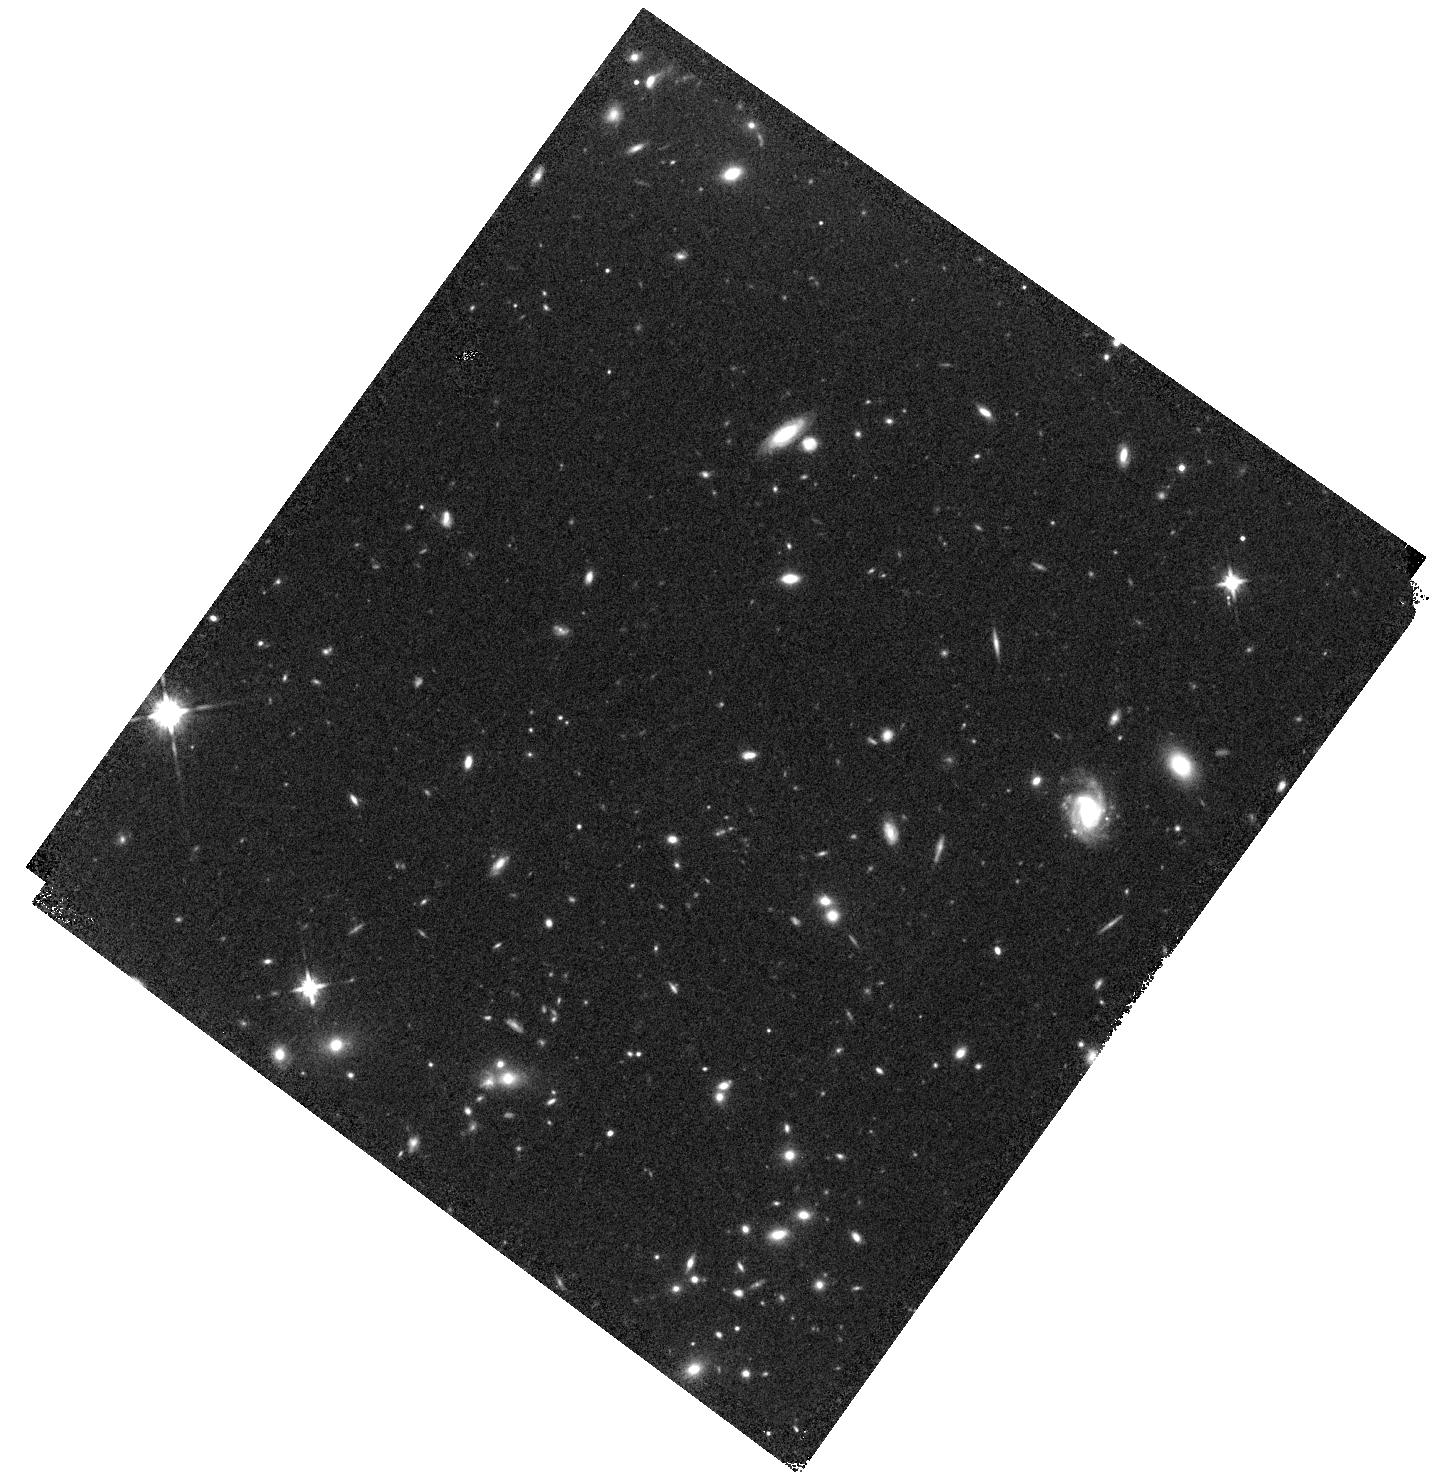
Target: GN1-G141
Instrument: WFC3/IR
Filter: F140W
Exposure: 9 min
Observation ID: hst_15187_03_wfc3_ir_f140w_idn603

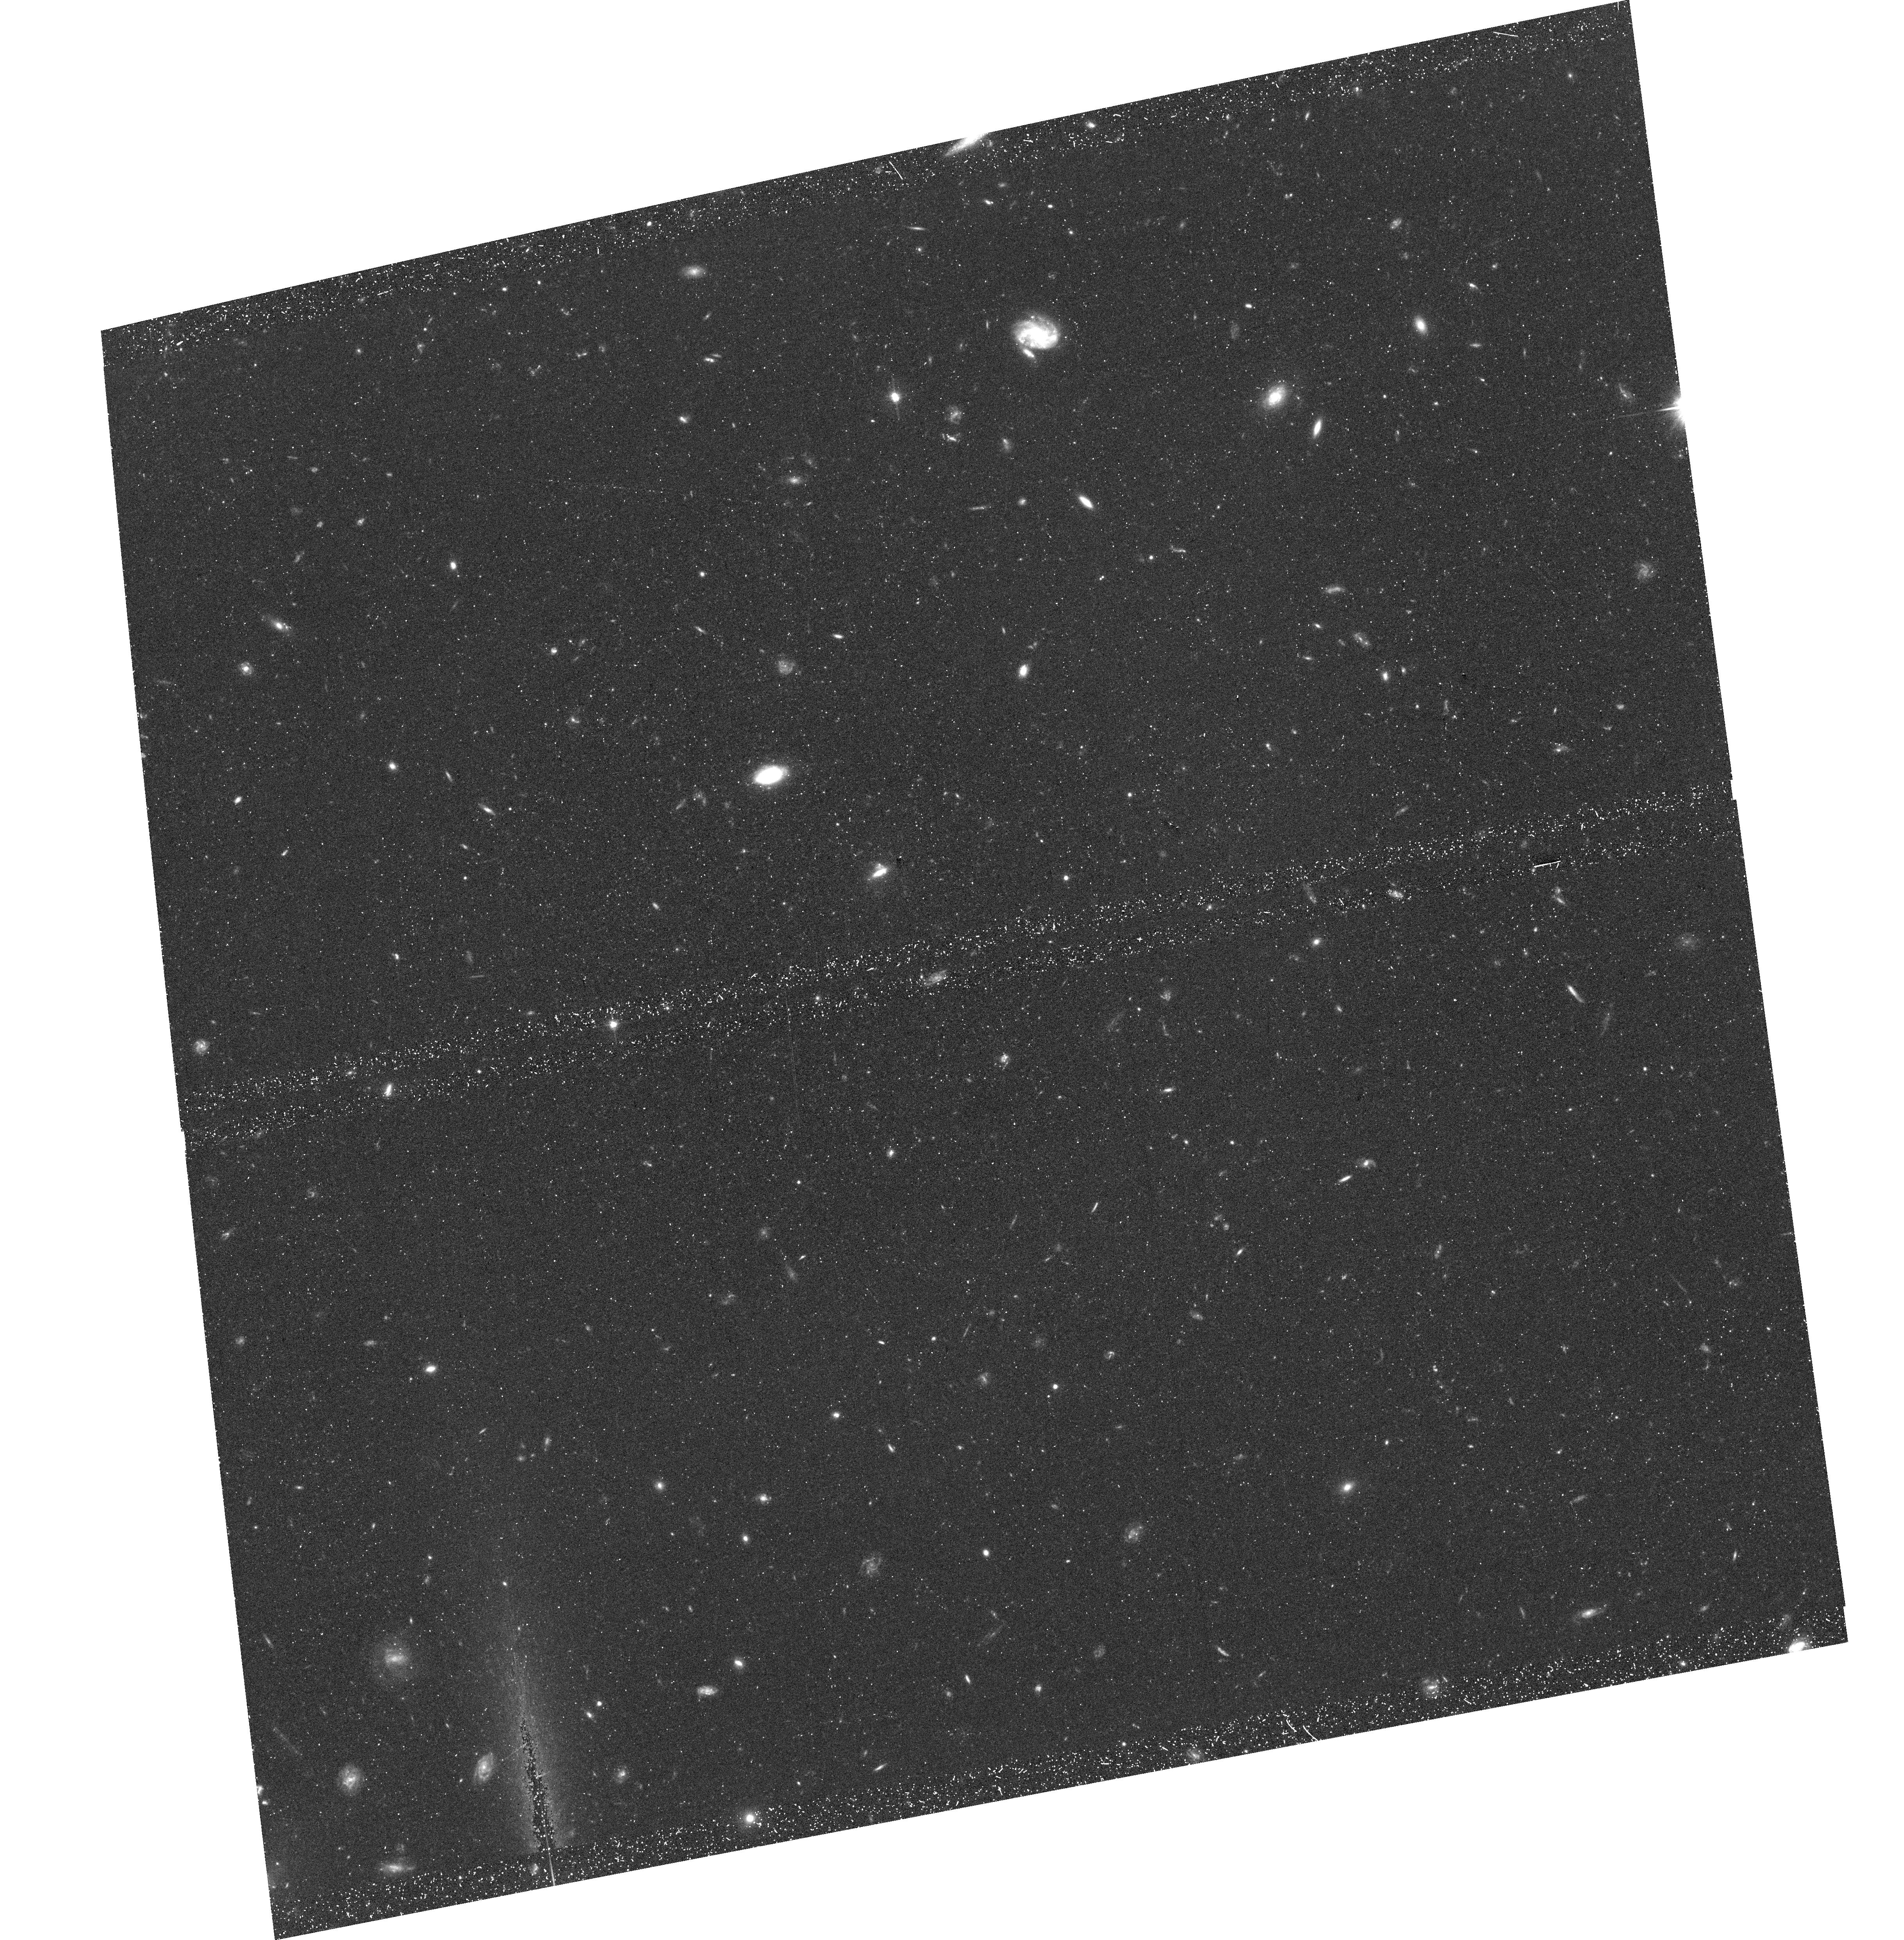
Target: field at RA 188.987°, Dec 62.232°
Instrument: ACS/WFC
Filter: F606W
Exposure: 44 min
Observation ID: hst_15187_03_acs_wfc_f606w_jdn603

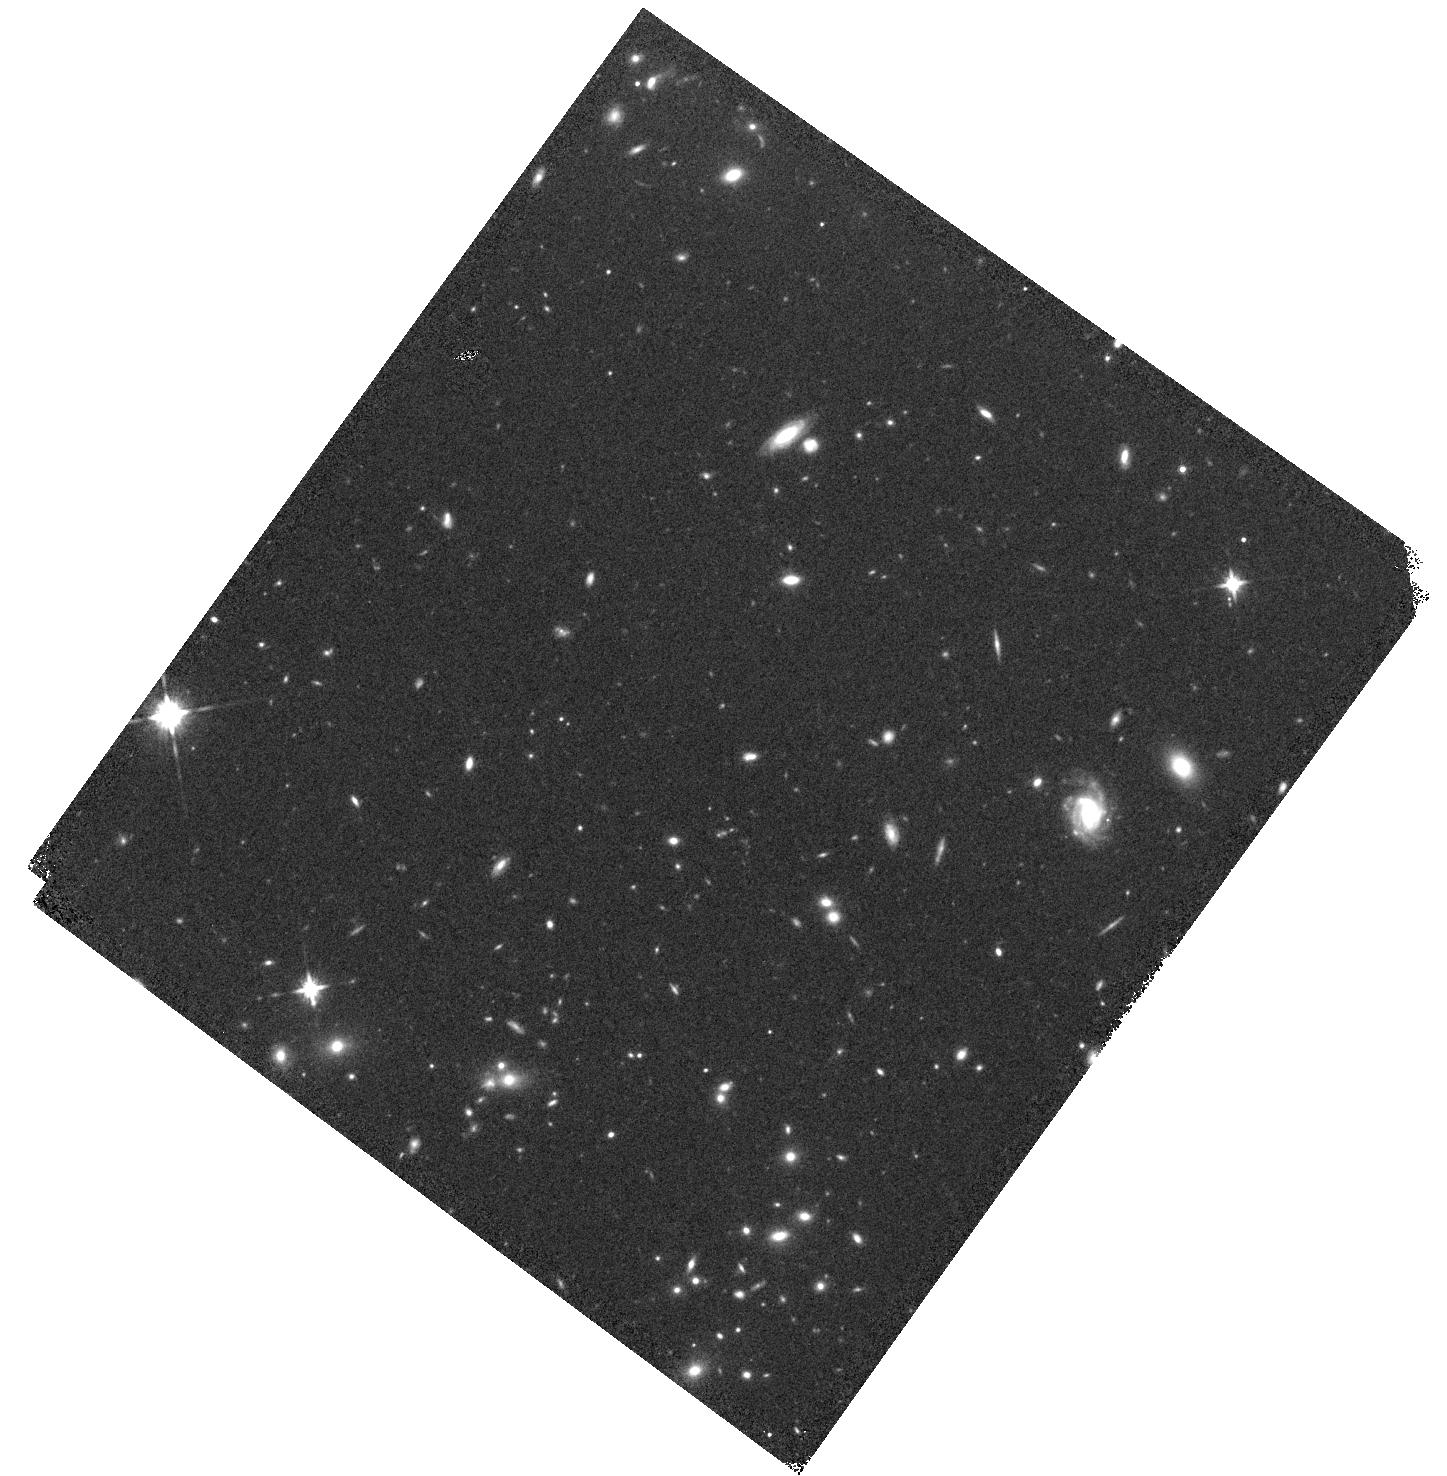
Target: GN1-G141
Instrument: WFC3/IR
Filter: F140W
Exposure: 9 min
Observation ID: hst_15187_04_wfc3_ir_f140w_idn604

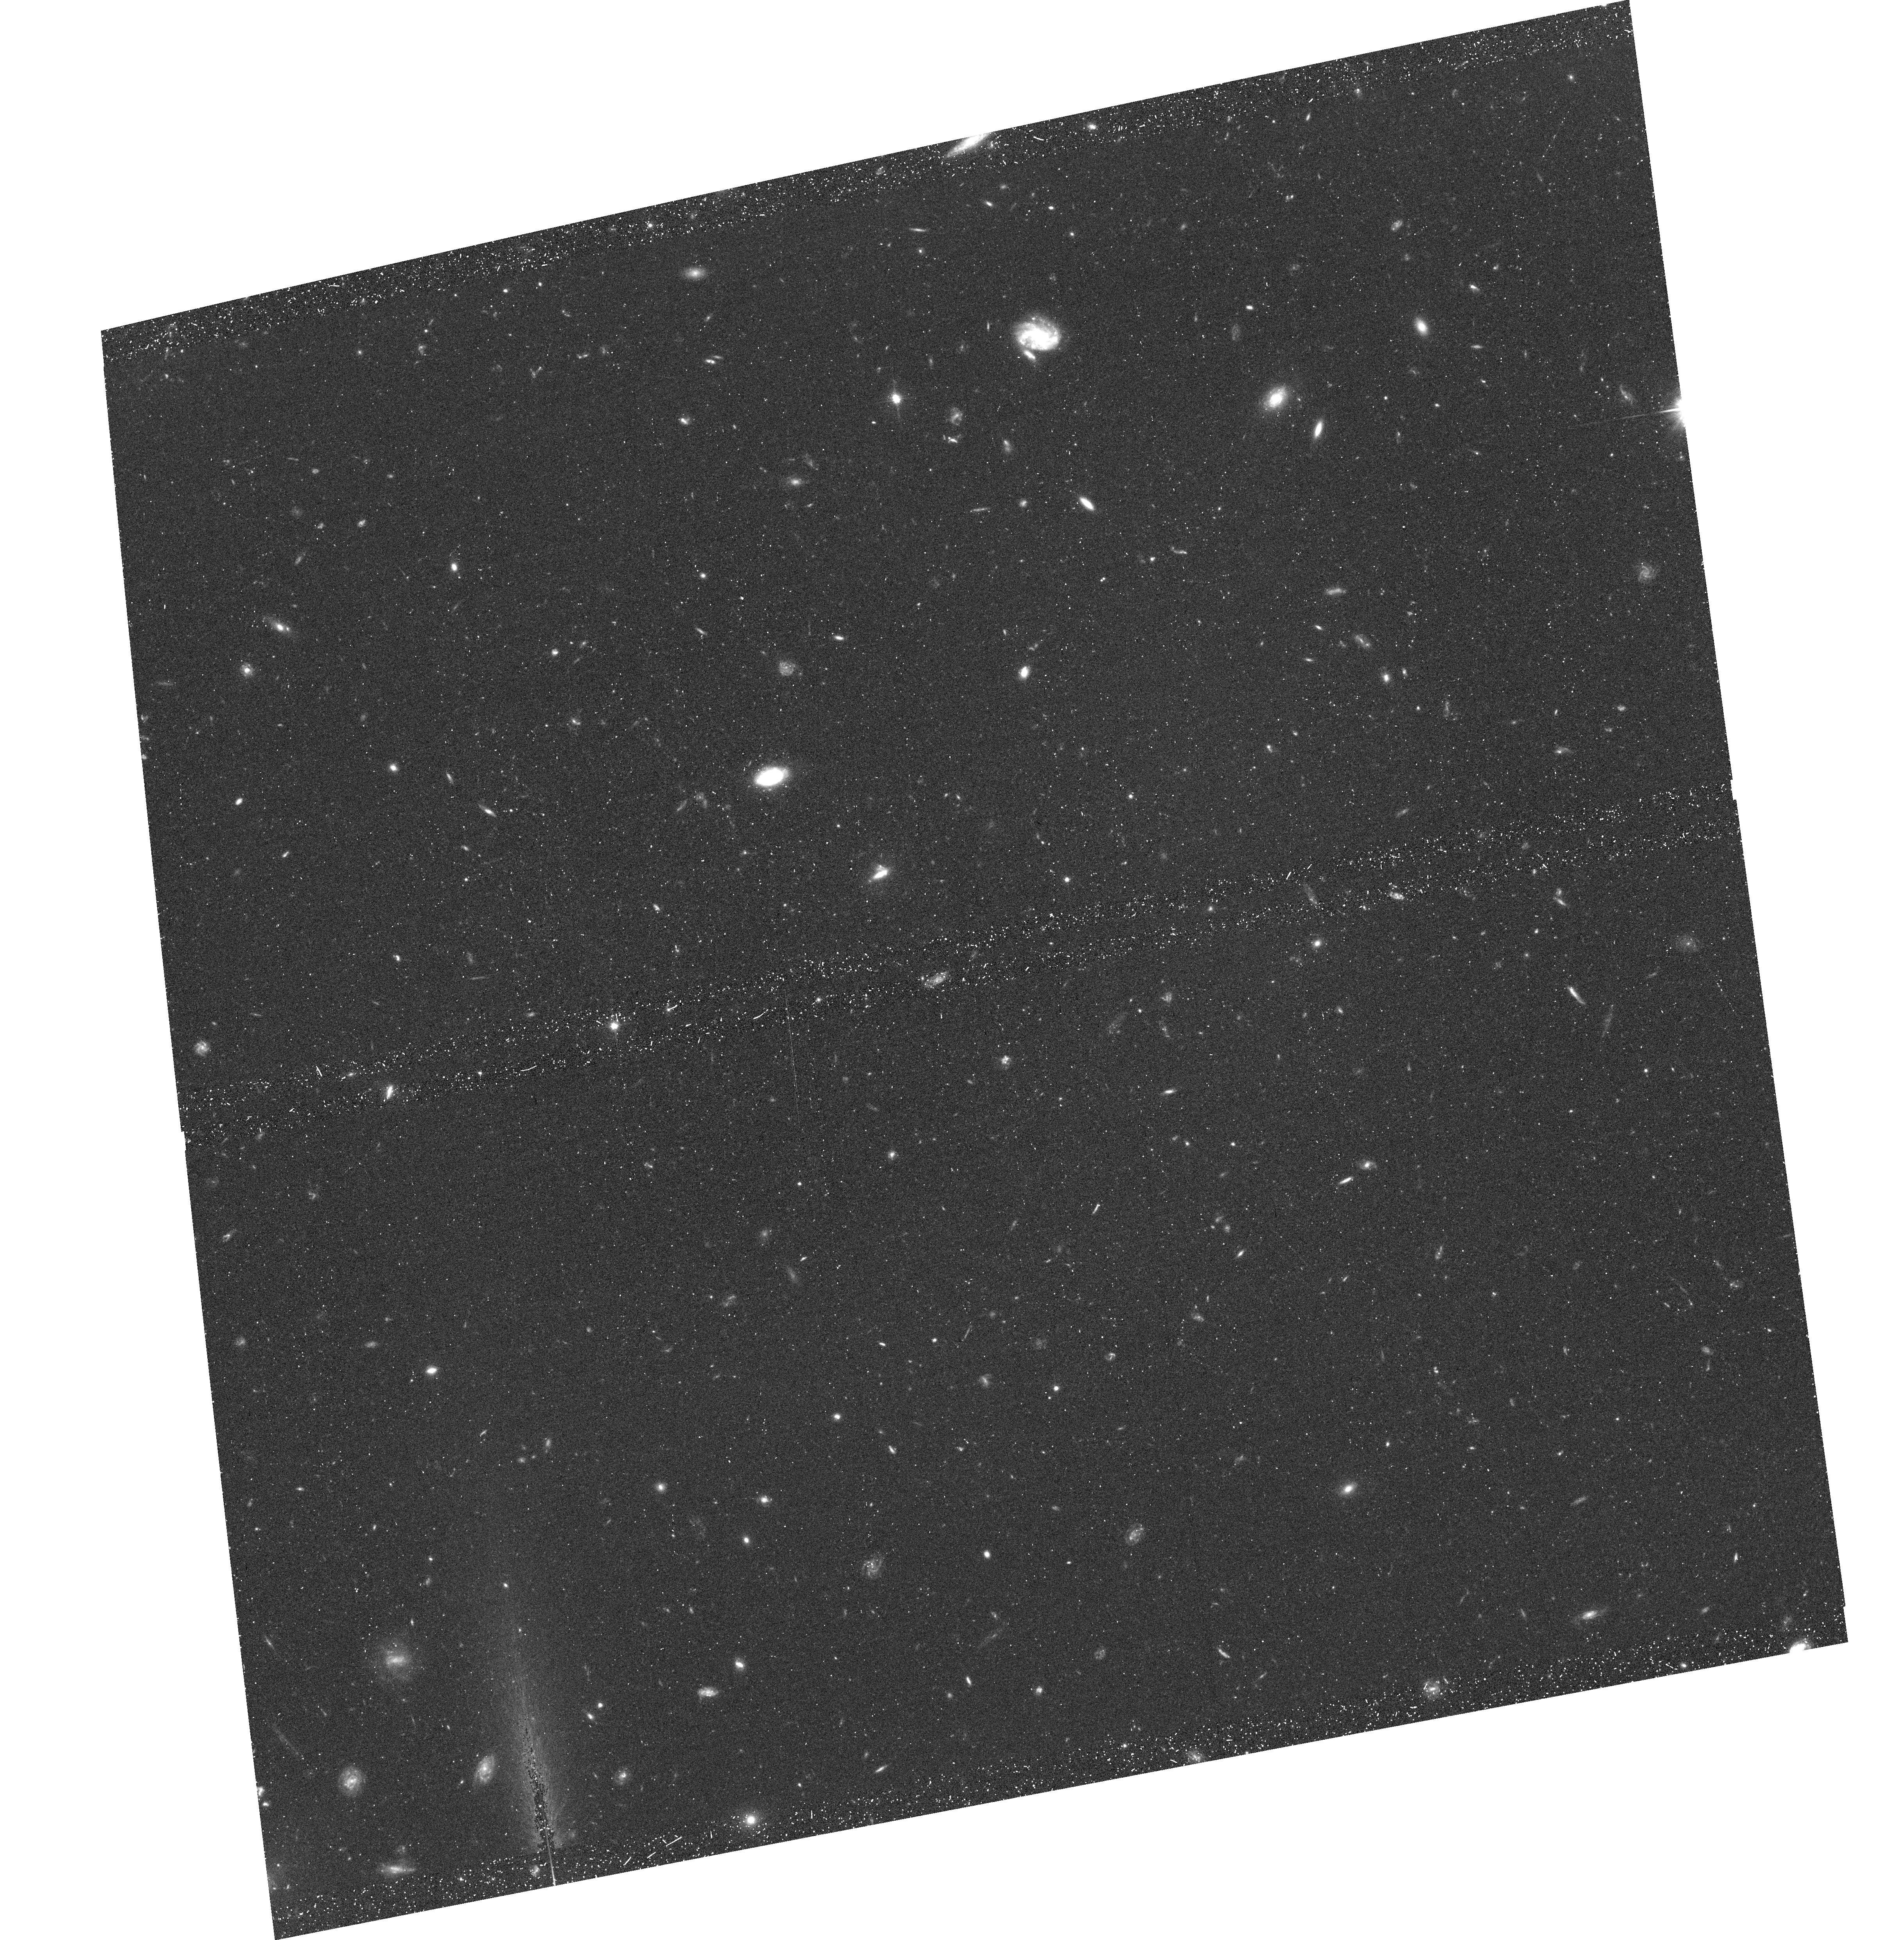
Target: field at RA 188.987°, Dec 62.232°
Instrument: ACS/WFC
Filter: F606W
Exposure: 44 min
Observation ID: hst_15187_04_acs_wfc_f606w_jdn604

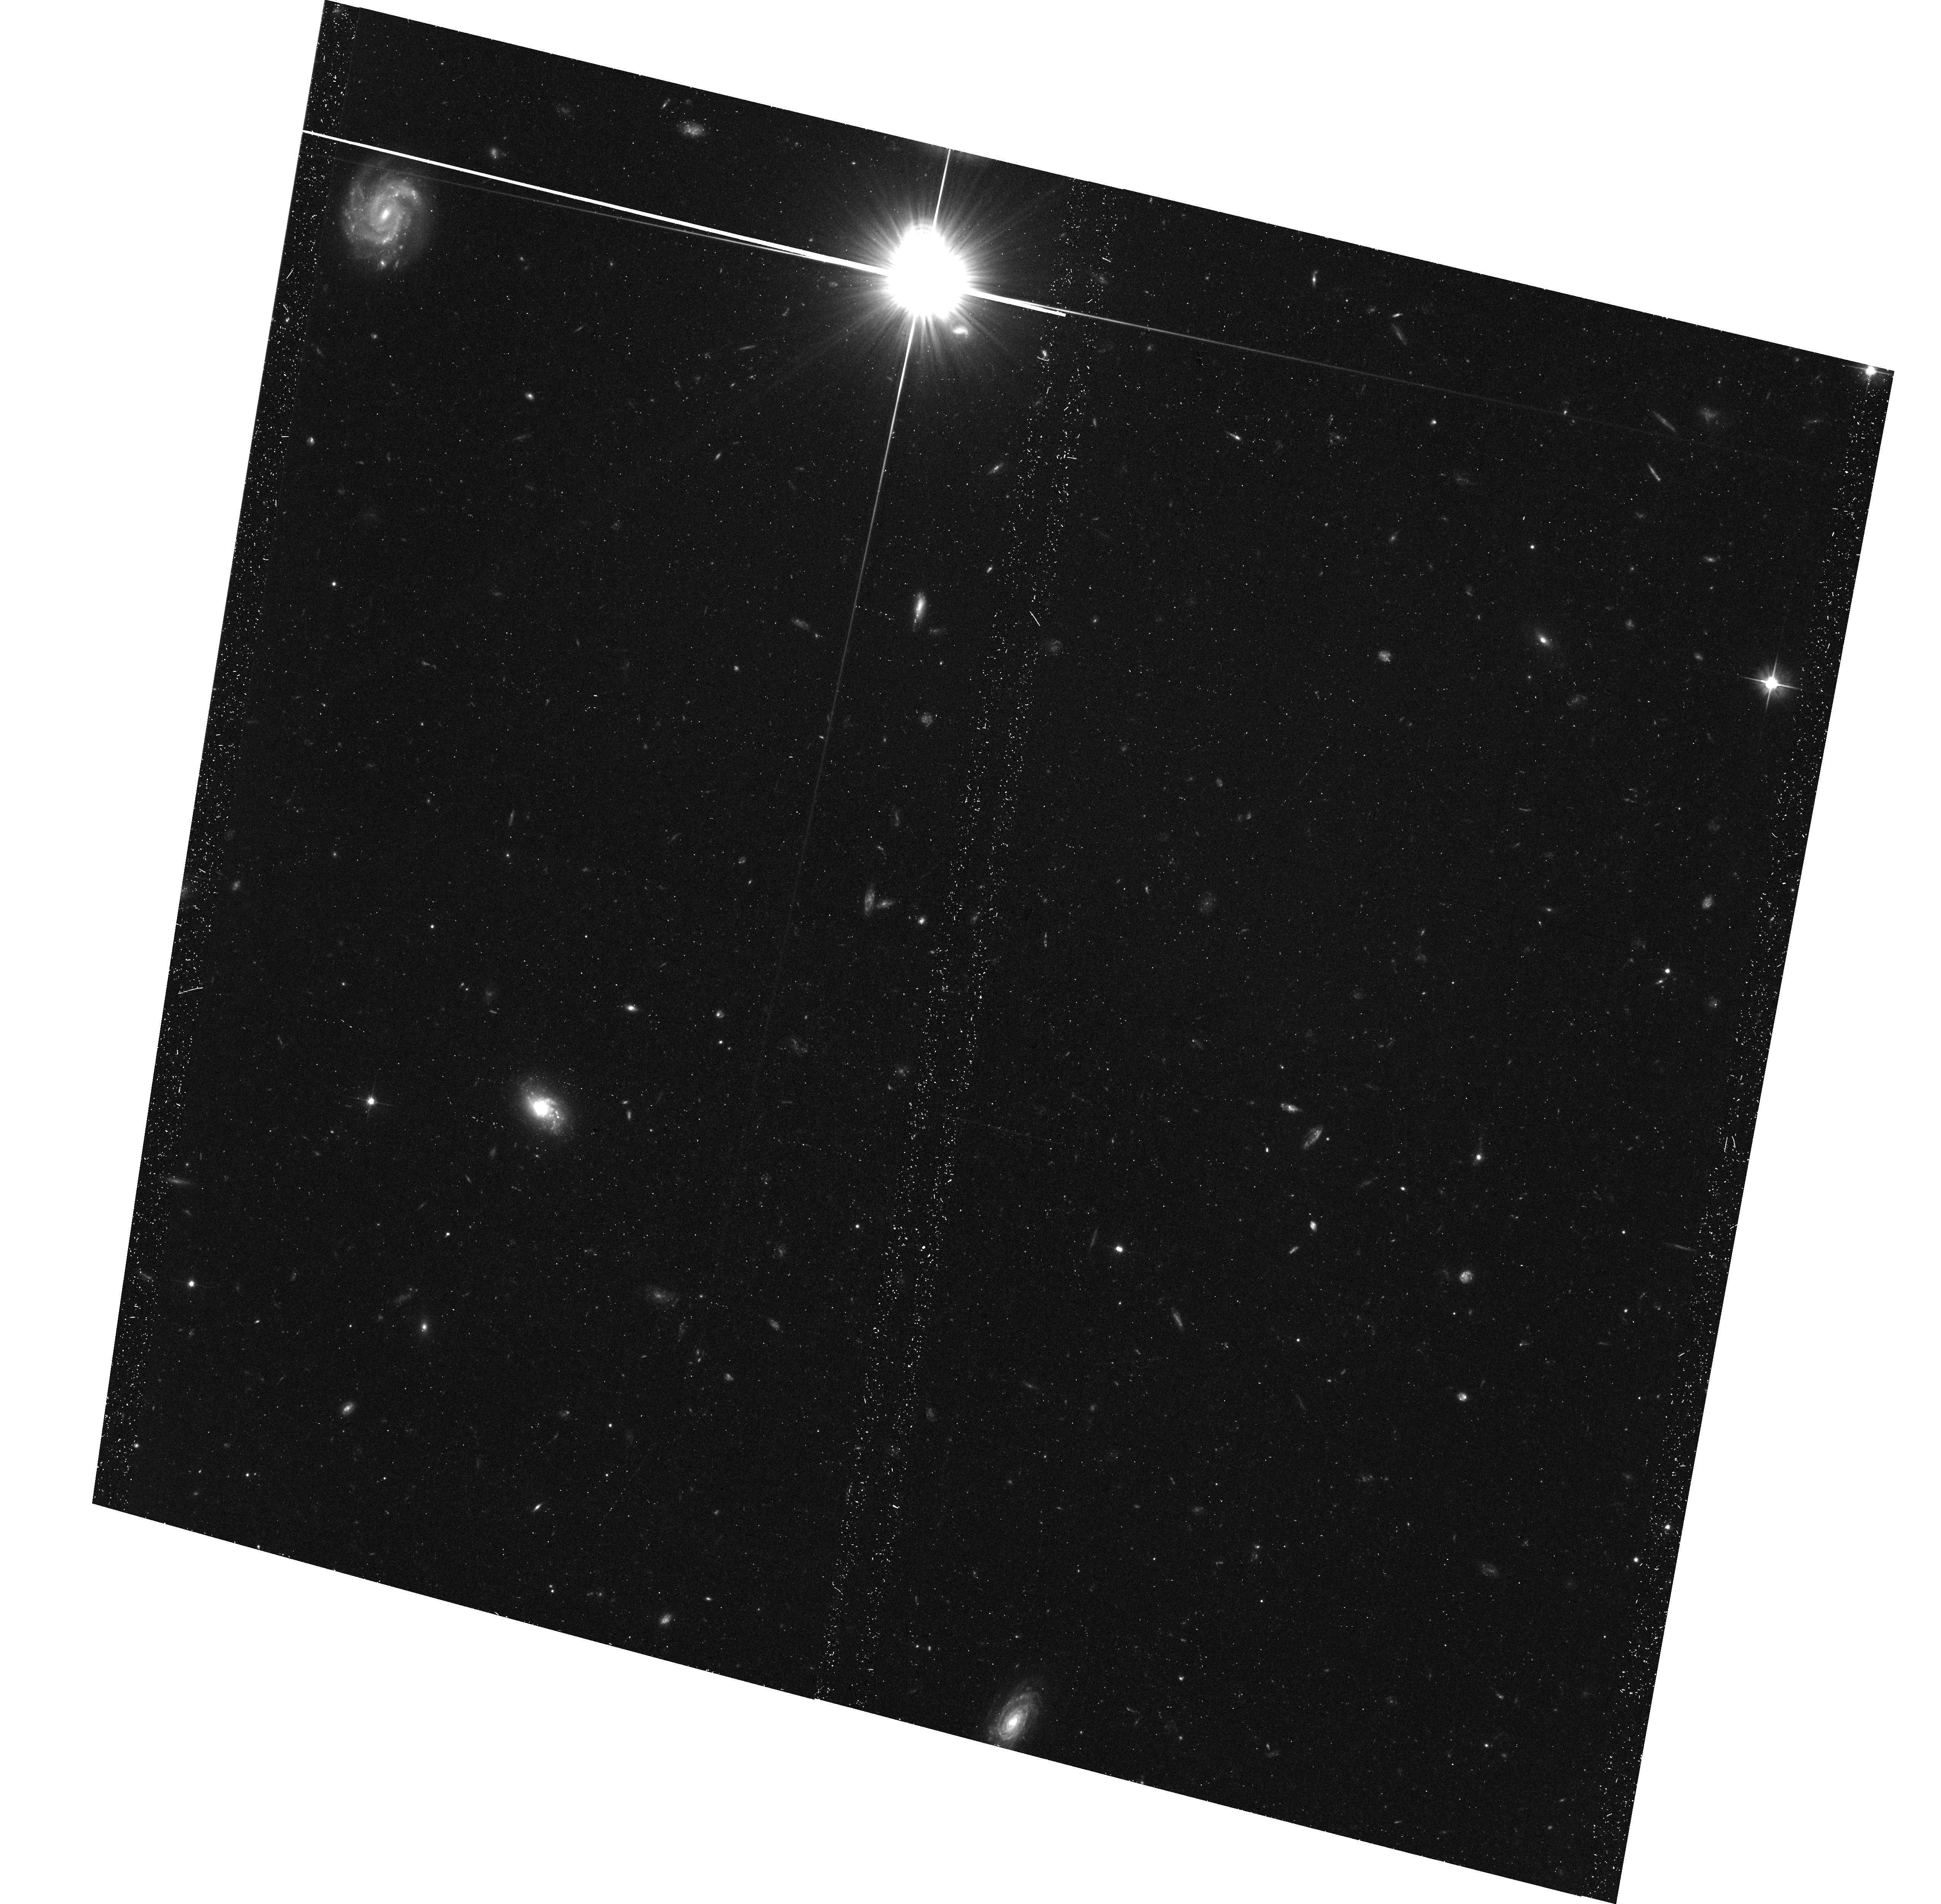
Target: GN1-G141
Instrument: ACS/WFC
Filter: F606W
Exposure: 49 min
Observation ID: hst_15187_01_acs_wfc_f606w_jdn601

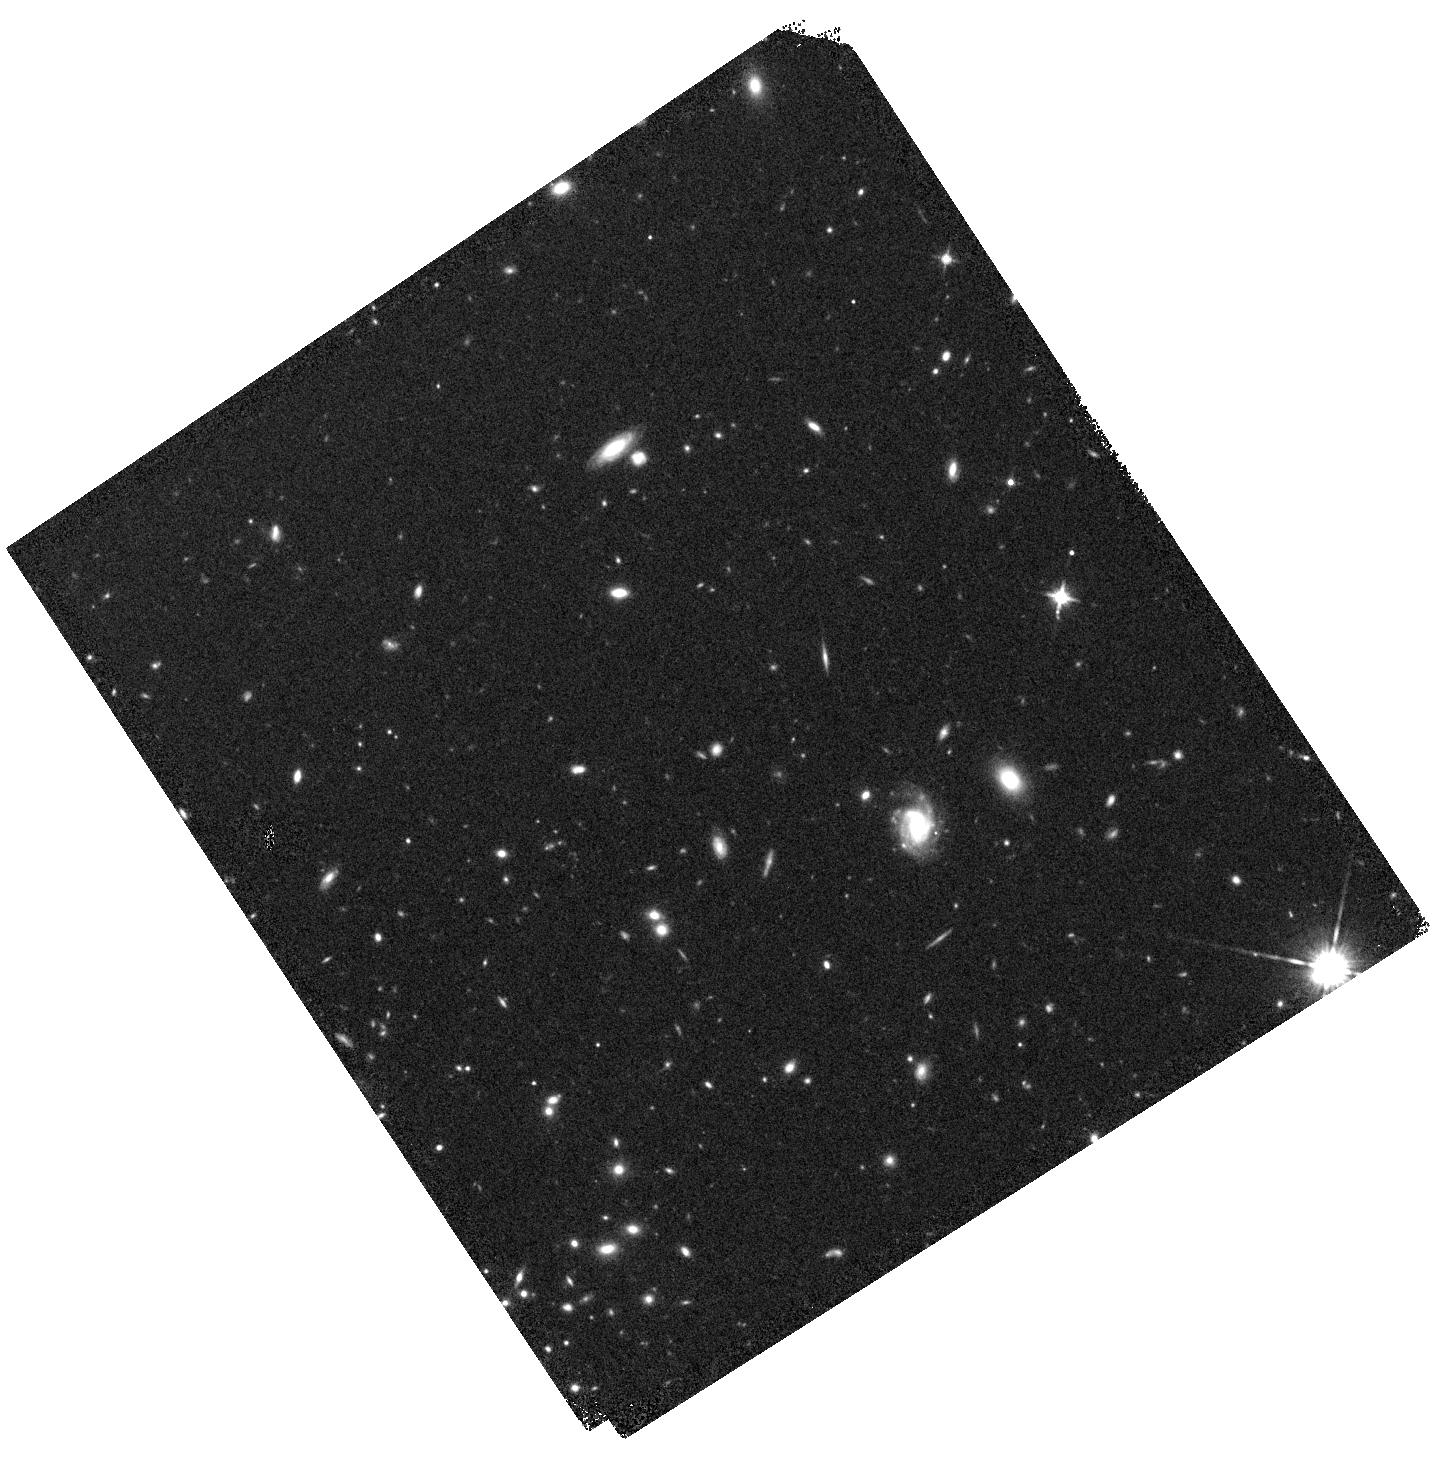
Target: GN1-G141
Instrument: WFC3/IR
Filter: F140W
Exposure: 9 min
Observation ID: hst_15187_02_wfc3_ir_f140w_idn602

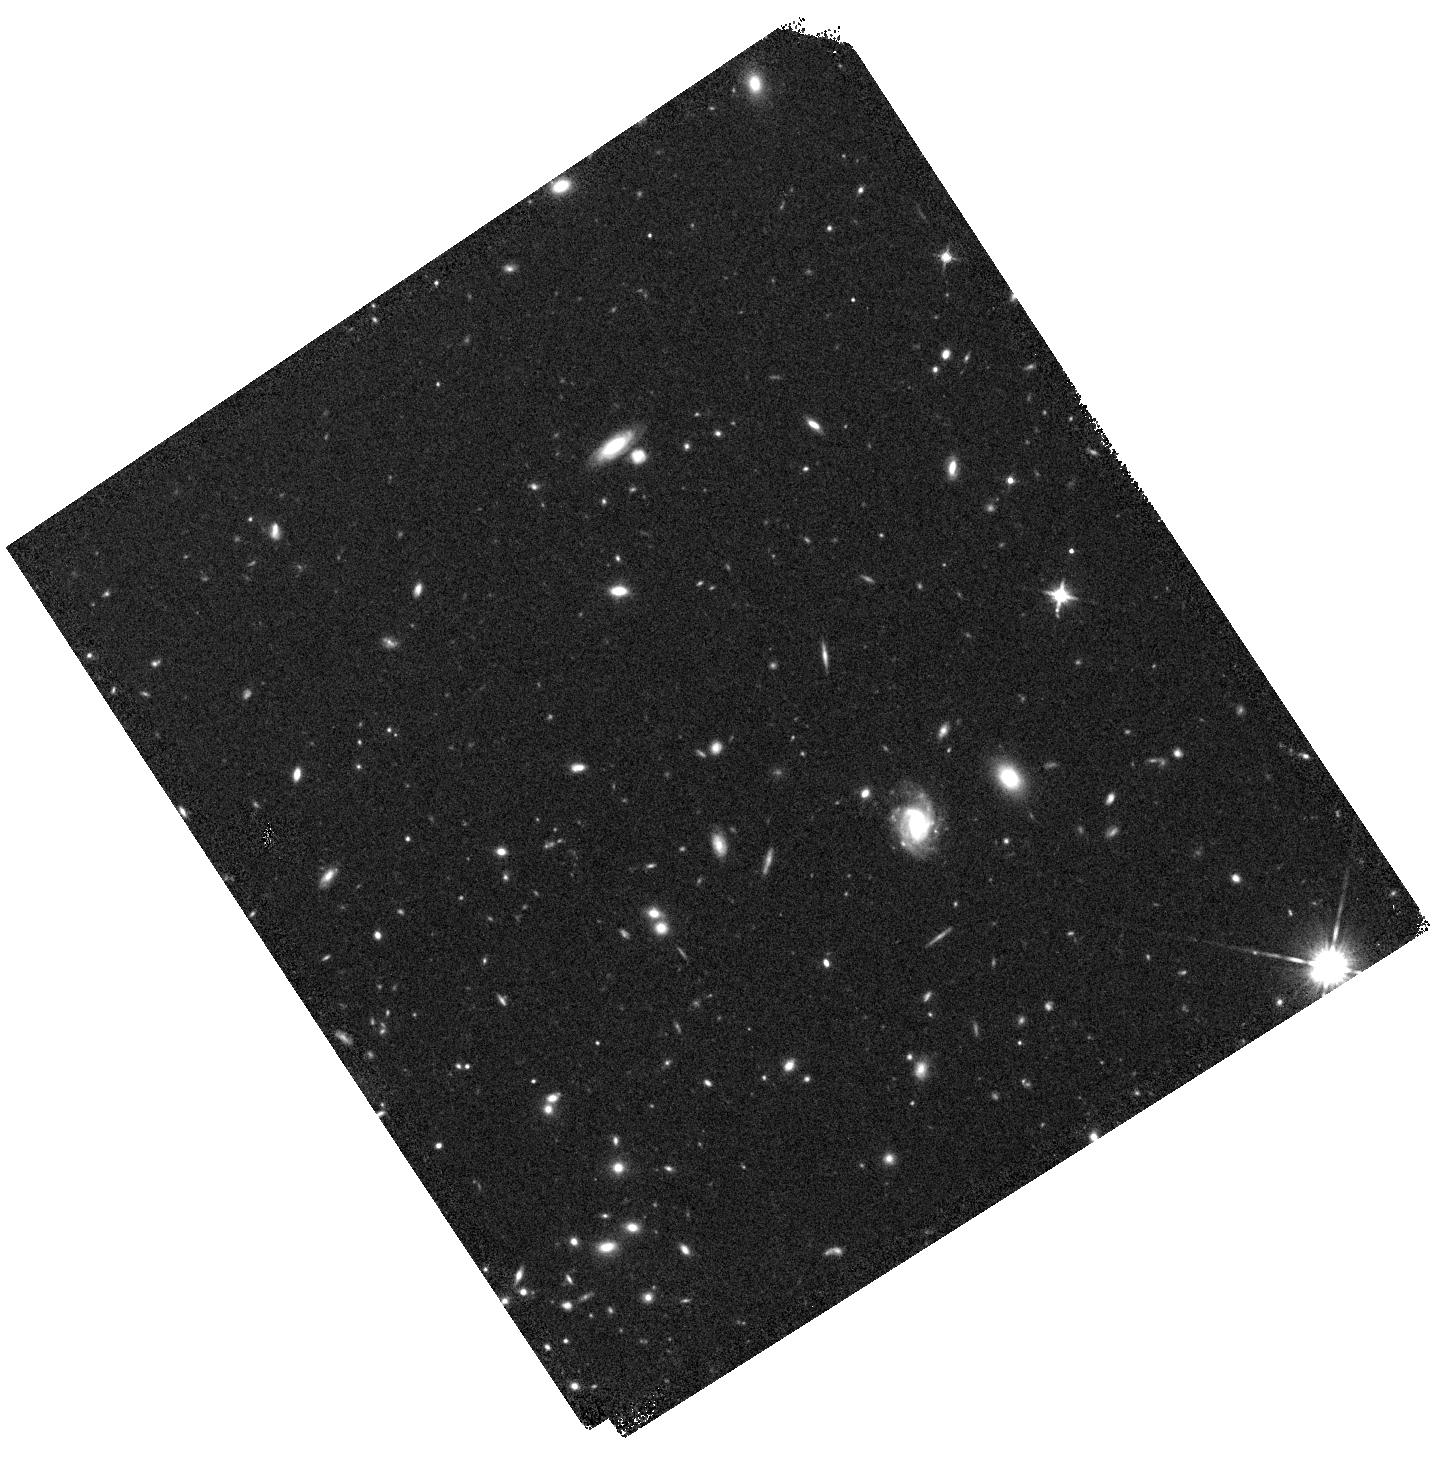
Target: GN1-G141
Instrument: WFC3/IR
Filter: F140W
Exposure: 9 min
Observation ID: hst_15187_01_wfc3_ir_f140w_idn601

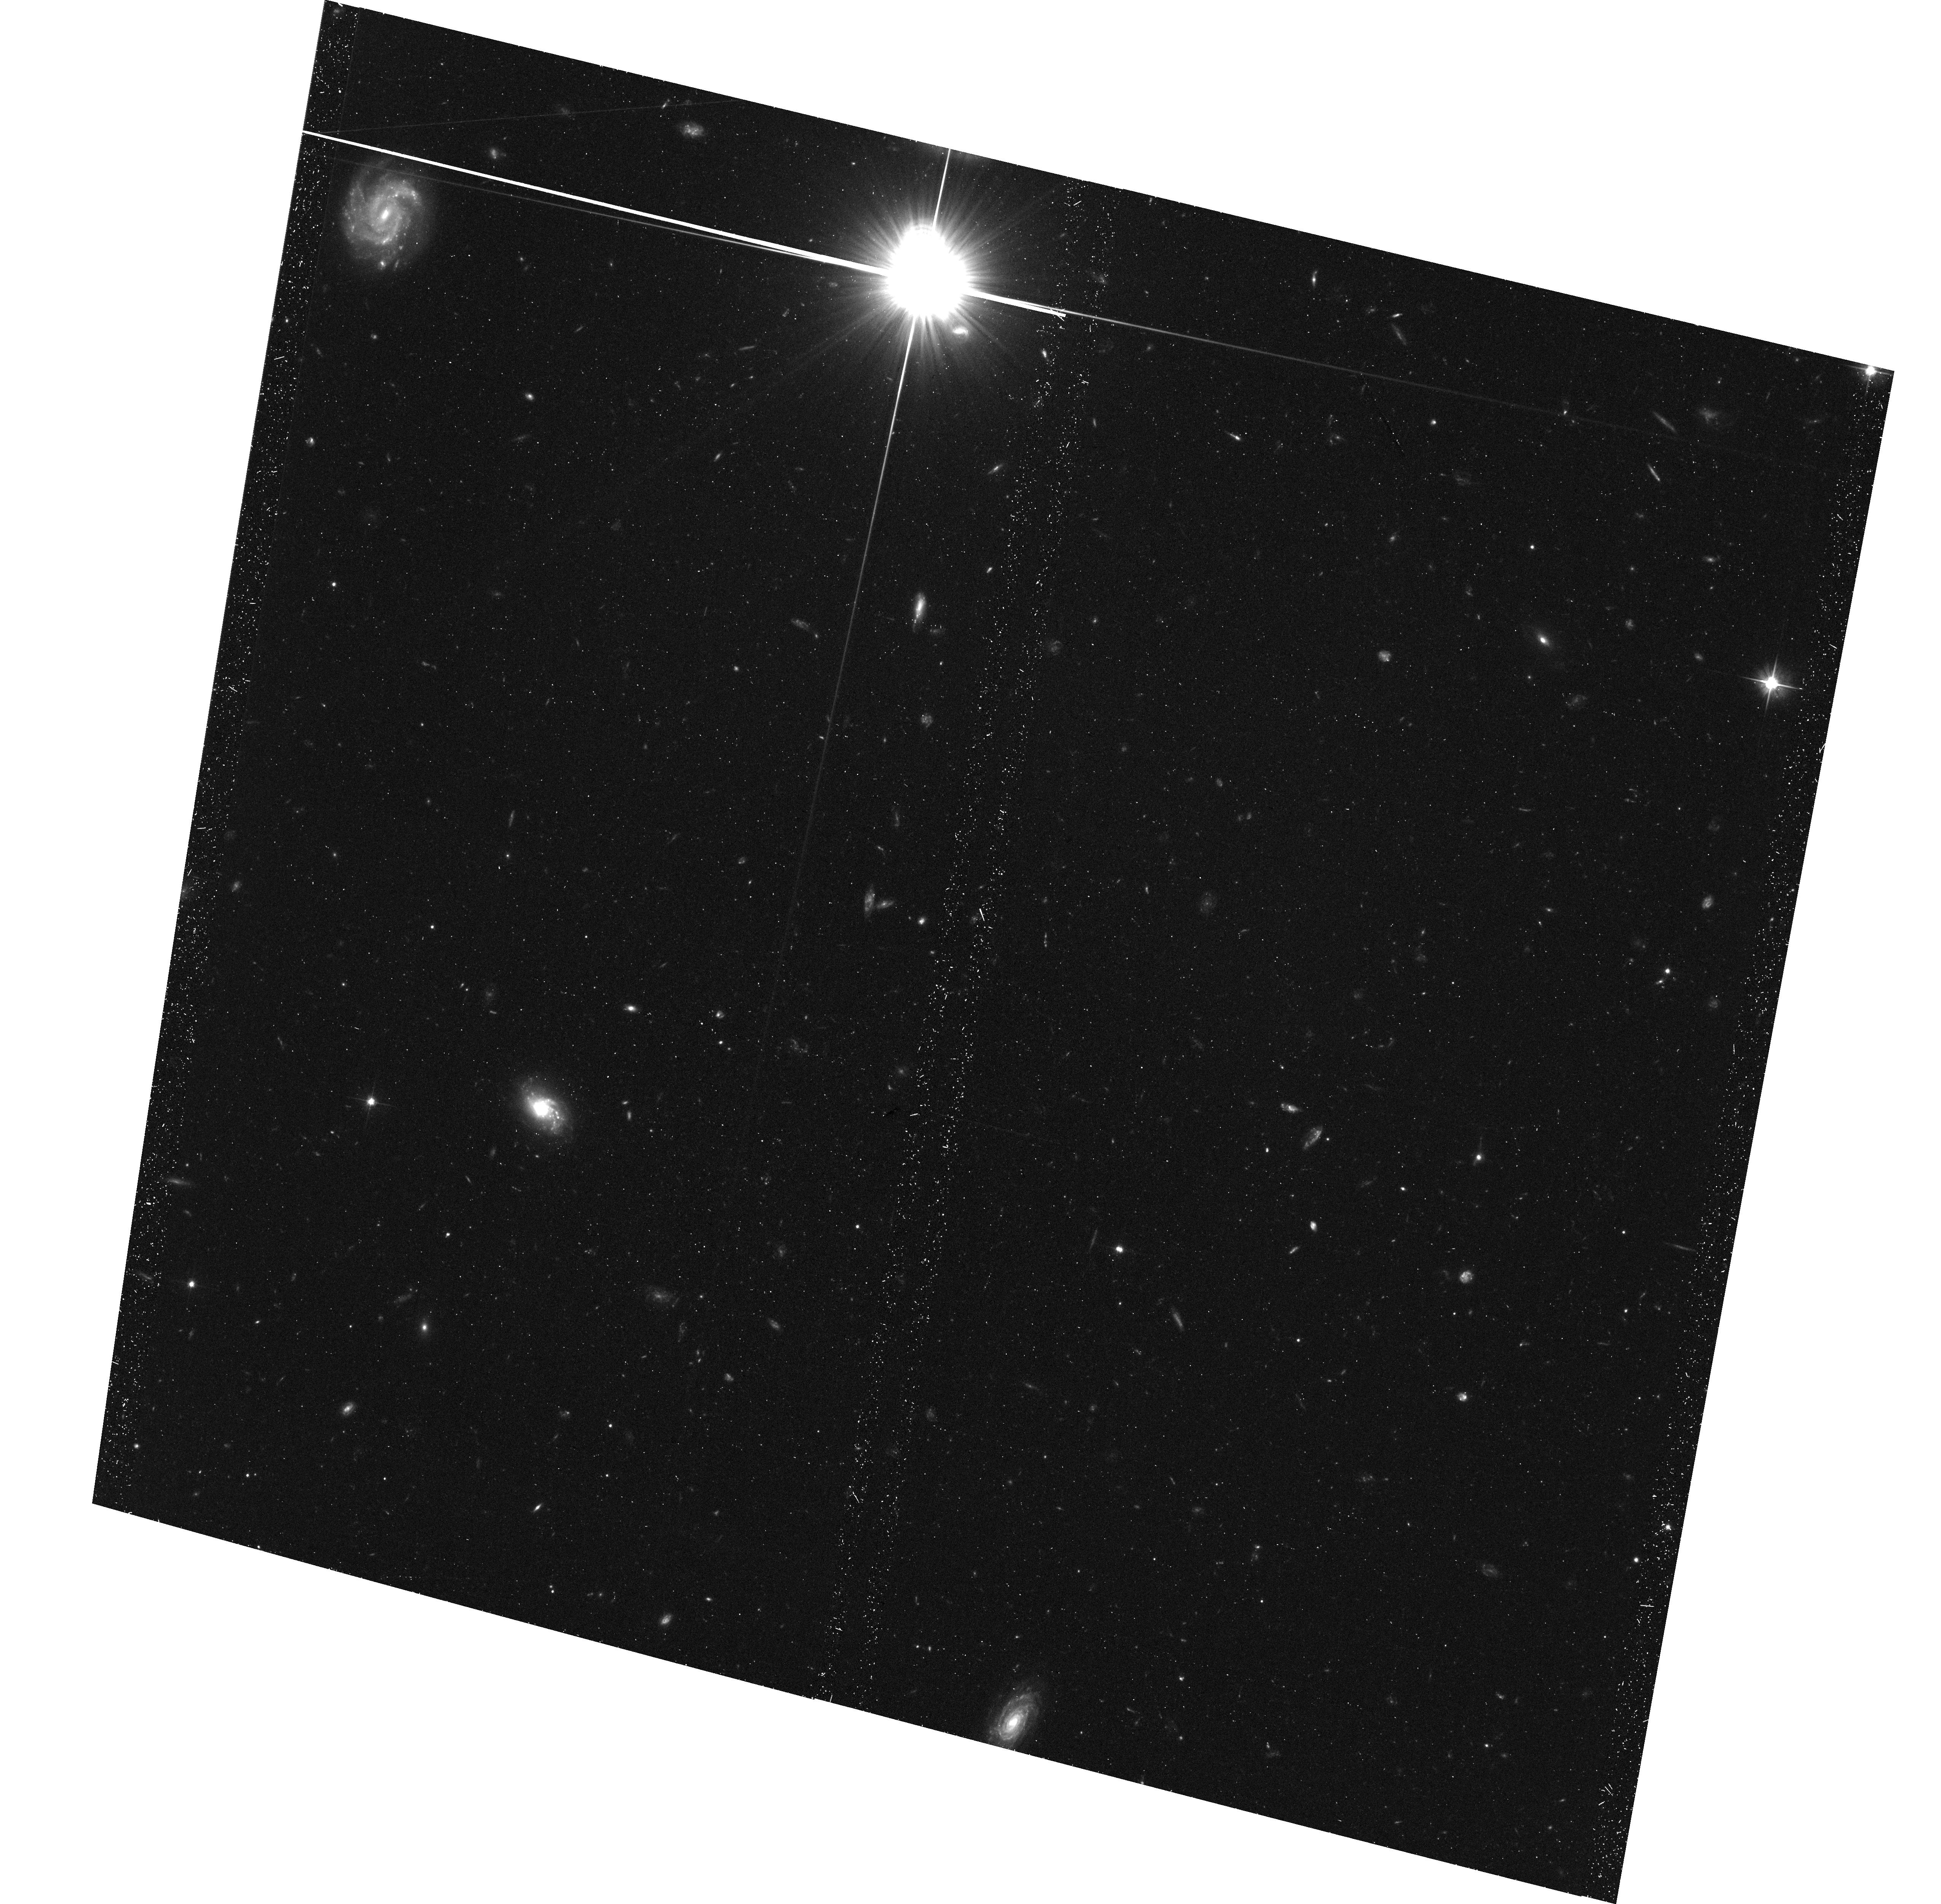
Target: field at RA 188.981°, Dec 62.344°
Instrument: ACS/WFC
Filter: F606W
Exposure: 49 min
Observation ID: hst_15187_02_acs_wfc_f606w_jdn602

Confirmation of the Most Distant Quasar (PI: Tilvi, Vithal)

We propose for 8-orbit G141 grism observations to confirm the AGN nature of a z=7.51 galaxy, currently the most distant quasar candidate identified via NV line detection using deep G102 grism observations. The AGN evidence is further supported by a weak line detection in the ground-based MOSFIRE spectrum. Here we request grism observations to better understand the physical processes occurring in this unique galaxy, and confirm its AGN nature via additional lines: CIV, HeII and CIII. Detection of CIV alone will unambiguously confirm its AGN nature. Currently, WFC3 grism is the most efficient instrument for observing these lines as our recent work shows that the flux loss from ground-based slit-spectrographs is significant (>4x) compared with the grism measurements. Furthermore, the CIII line falls on to a bright atmospheric line making it nearly impossible to observe from the ground. Confirmation of the AGN nature of our target will be a tremendous achievement because this discovery implies that the black hole accretion was already in place within the first few million years after the big bang. This also means that at least some fraction of Lyman-break selected galaxies host AGNs, which can enhance the escape of ionizing radiation and thus contribute to the reionization of the intergalactic medium (IGM). Currently there are no observations of faint quasars, M(UV)>-23.2 mag, at z>7. Our proposed observations will push the discoveries to fainter limits, which consequently will start building an excellent base-sample for James Webb Space Telescope for studying the physical nature of sources responsible for reionizing the universe.